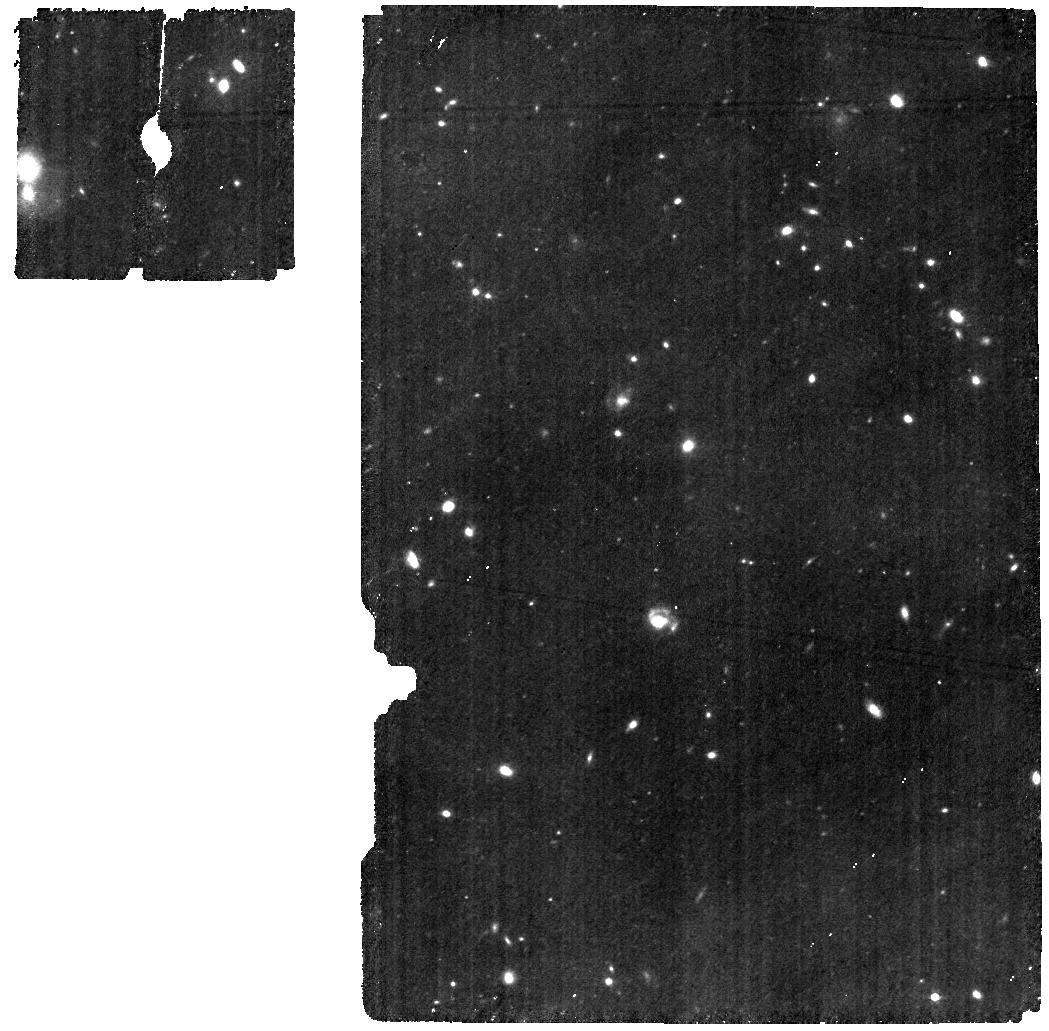
Target: MIRI-J1120-MRS
Instrument: MIRI
Filter: F560W
Exposure: 53 min
Observation ID: jw01263-o004_t001_miri_f560w

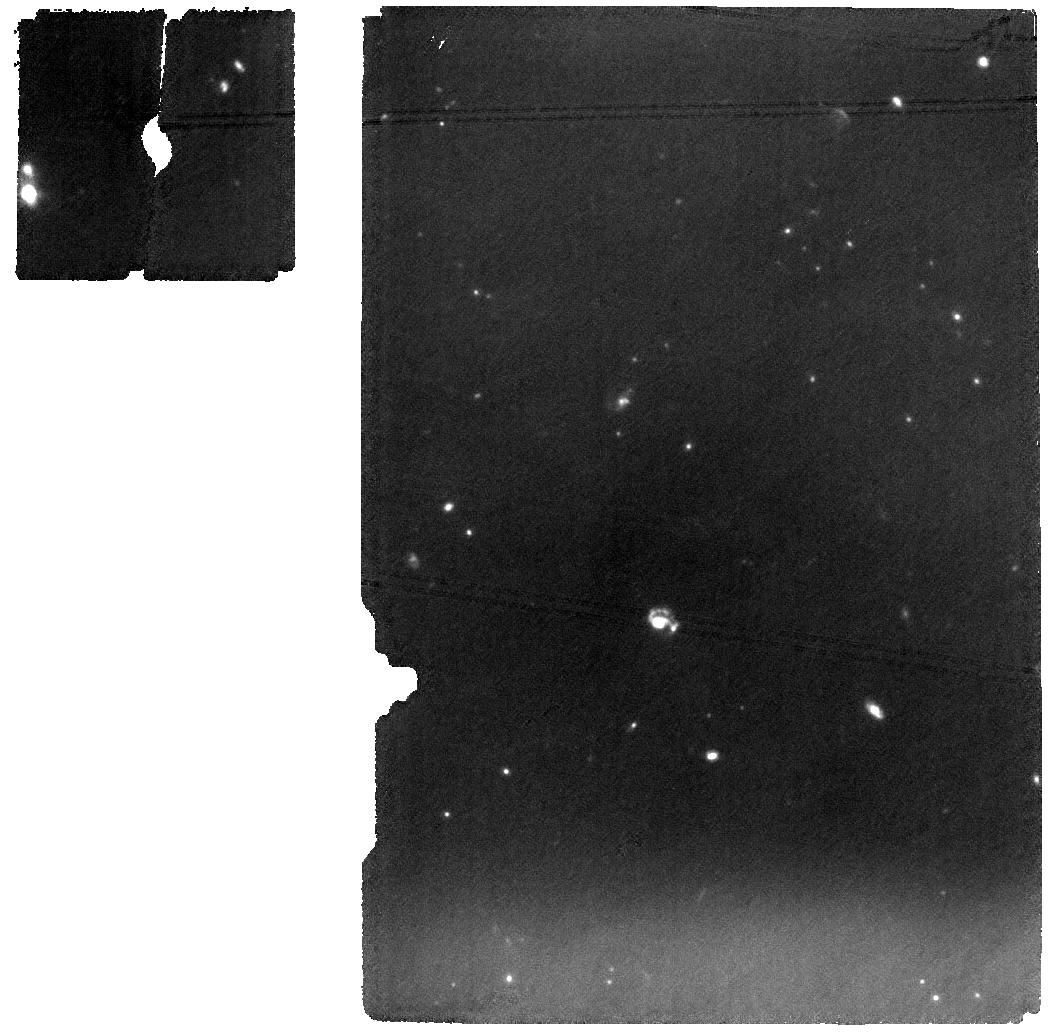
Target: MIRI-J1120-MRS
Instrument: MIRI
Filter: F1000W
Exposure: 53 min
Observation ID: jw01263-o004_t001_miri_f1000w

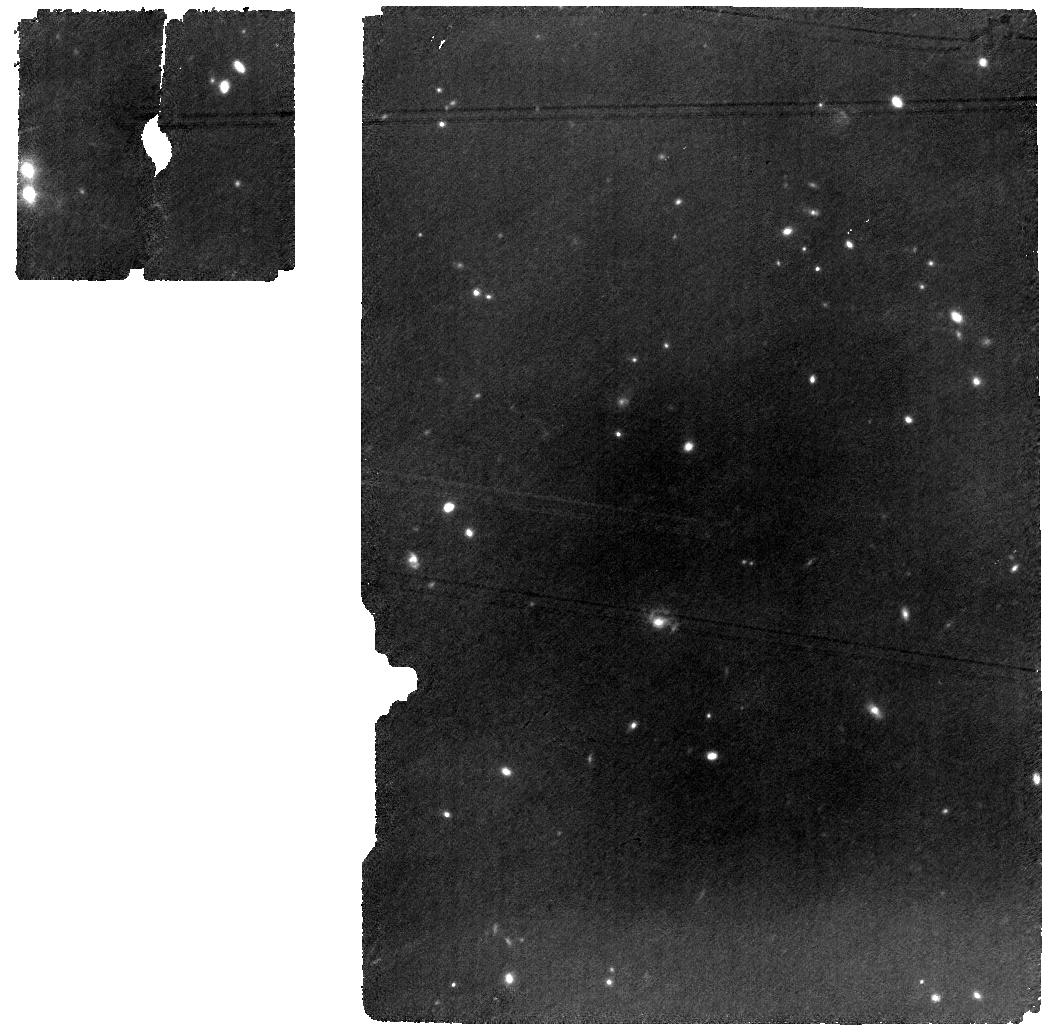
Target: MIRI-J1120-MRS
Instrument: MIRI
Filter: F770W
Exposure: 53 min
Observation ID: jw01263-o004_t001_miri_f770w

NIRSpec and MIRI Spectroscopy of QSOs - Part 2 (PI: Colina Robledo, Luis)

This APT is for IFU Observations of the high-z QSO J1120 which is in common with the MIRI programme, hence the programmes are merged to save slew. The goals of both observations are to map the optical and near-IR nebular lines in the host galaxy circumgalactic region of this quasar at z=7.08. MIRI, with its spectral coverage from 5 to 28 μm and sensitivity, is the only instrument onboard JWST able to explore the optical and near-infrared spectrum and light distribution of galaxies and QSOs at redshifts above 6.7. A complete 5 to 28 spectrum (~0.6 to 3.5 microns rest-frame) of QSO J1120+0641 at z of 7.0842 will be obtained together with MIRI F560W and F1000W simultaneous imaging of a nearby field. NIRSpec will observe this quasar with the IFS and with R2700 - band III grating, with the goal of tracing the distribution and kinematics of the main nebular emission lines and, in particular, [OII], Hbeta, [OIII], [OI], Halpha. The ultimate goal is to trace the presence and properties of a quasar driven outflow and the dynamics and star formration of the host galaxy and its close enviroment. This information will be precious to constrain the evolutionary processes of early massive galaxies hosting supermassive accreting black holes. Update MRS observations (14-December-2022). The total integration time is now divived into 8 exposures instead of the original 4 to mitigate the impact of the cosmic ray showers on the detector. The additional parameters of the observational strategy, simultaneous imaging for astrometry, 4-point dither and readout mode are kept the same as before